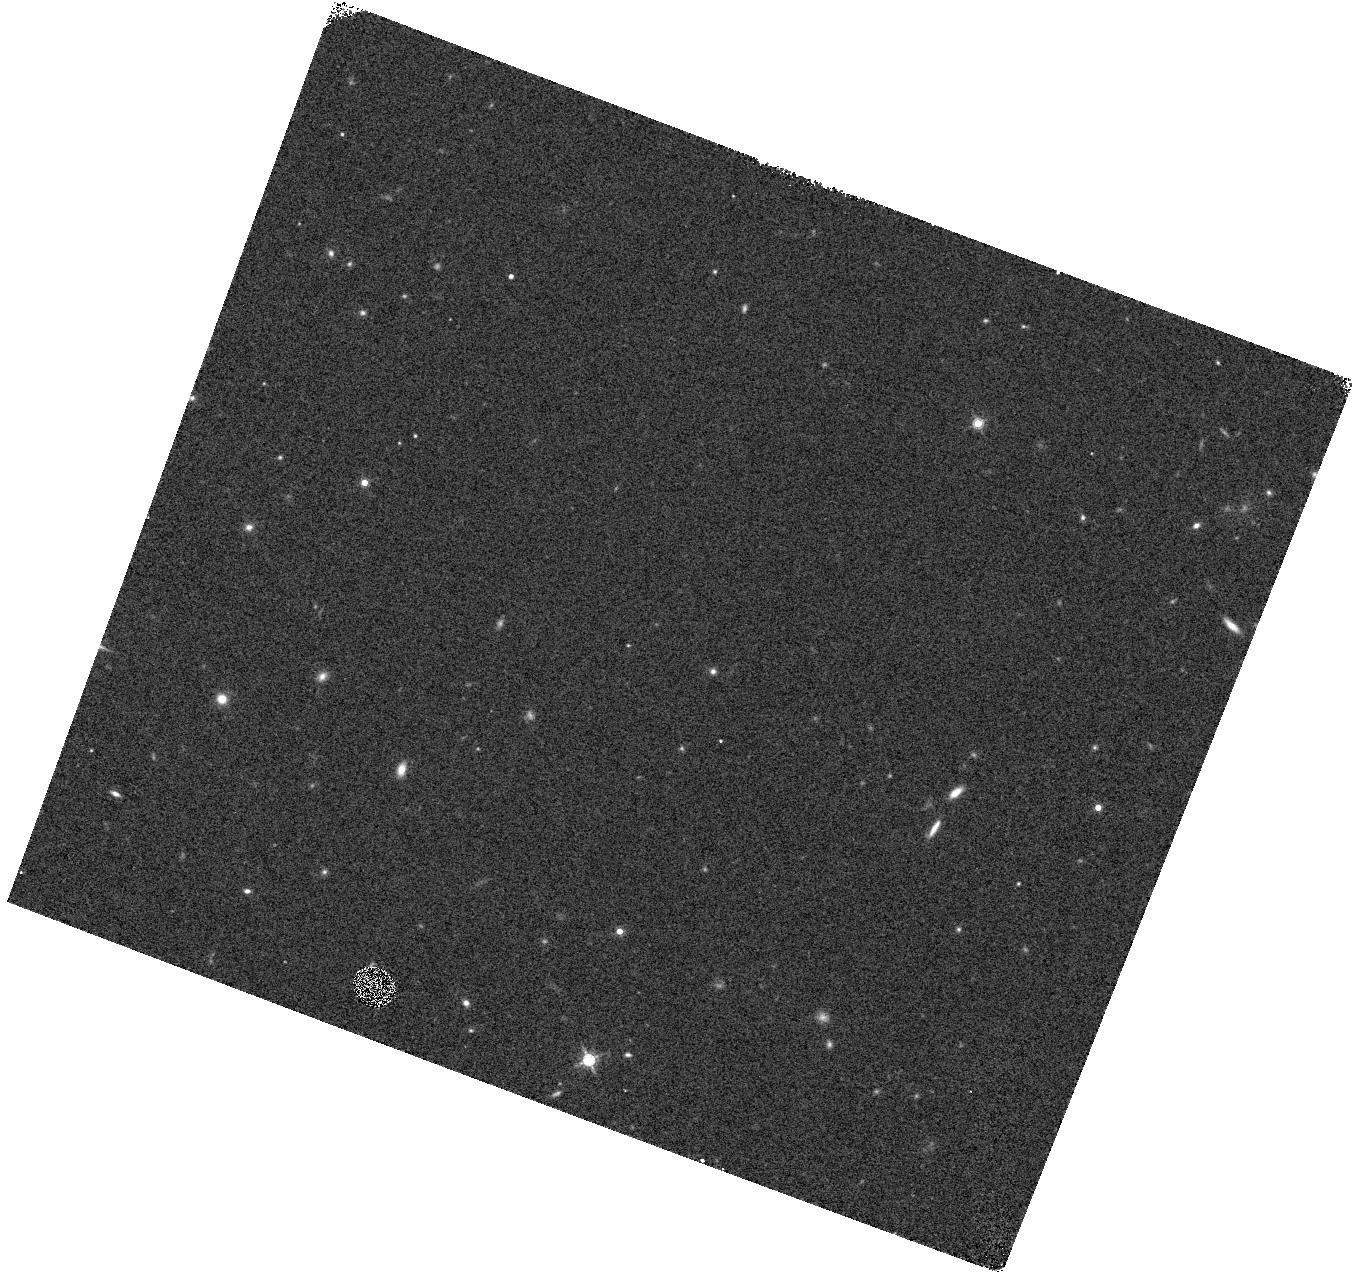
Target: SN2006TF. Instrument: WFC3/IR. Filter: F160W. Exposure: 3 min. Observation ID: hst_13025_sh_wfc3_ir_f160w_ic27sh

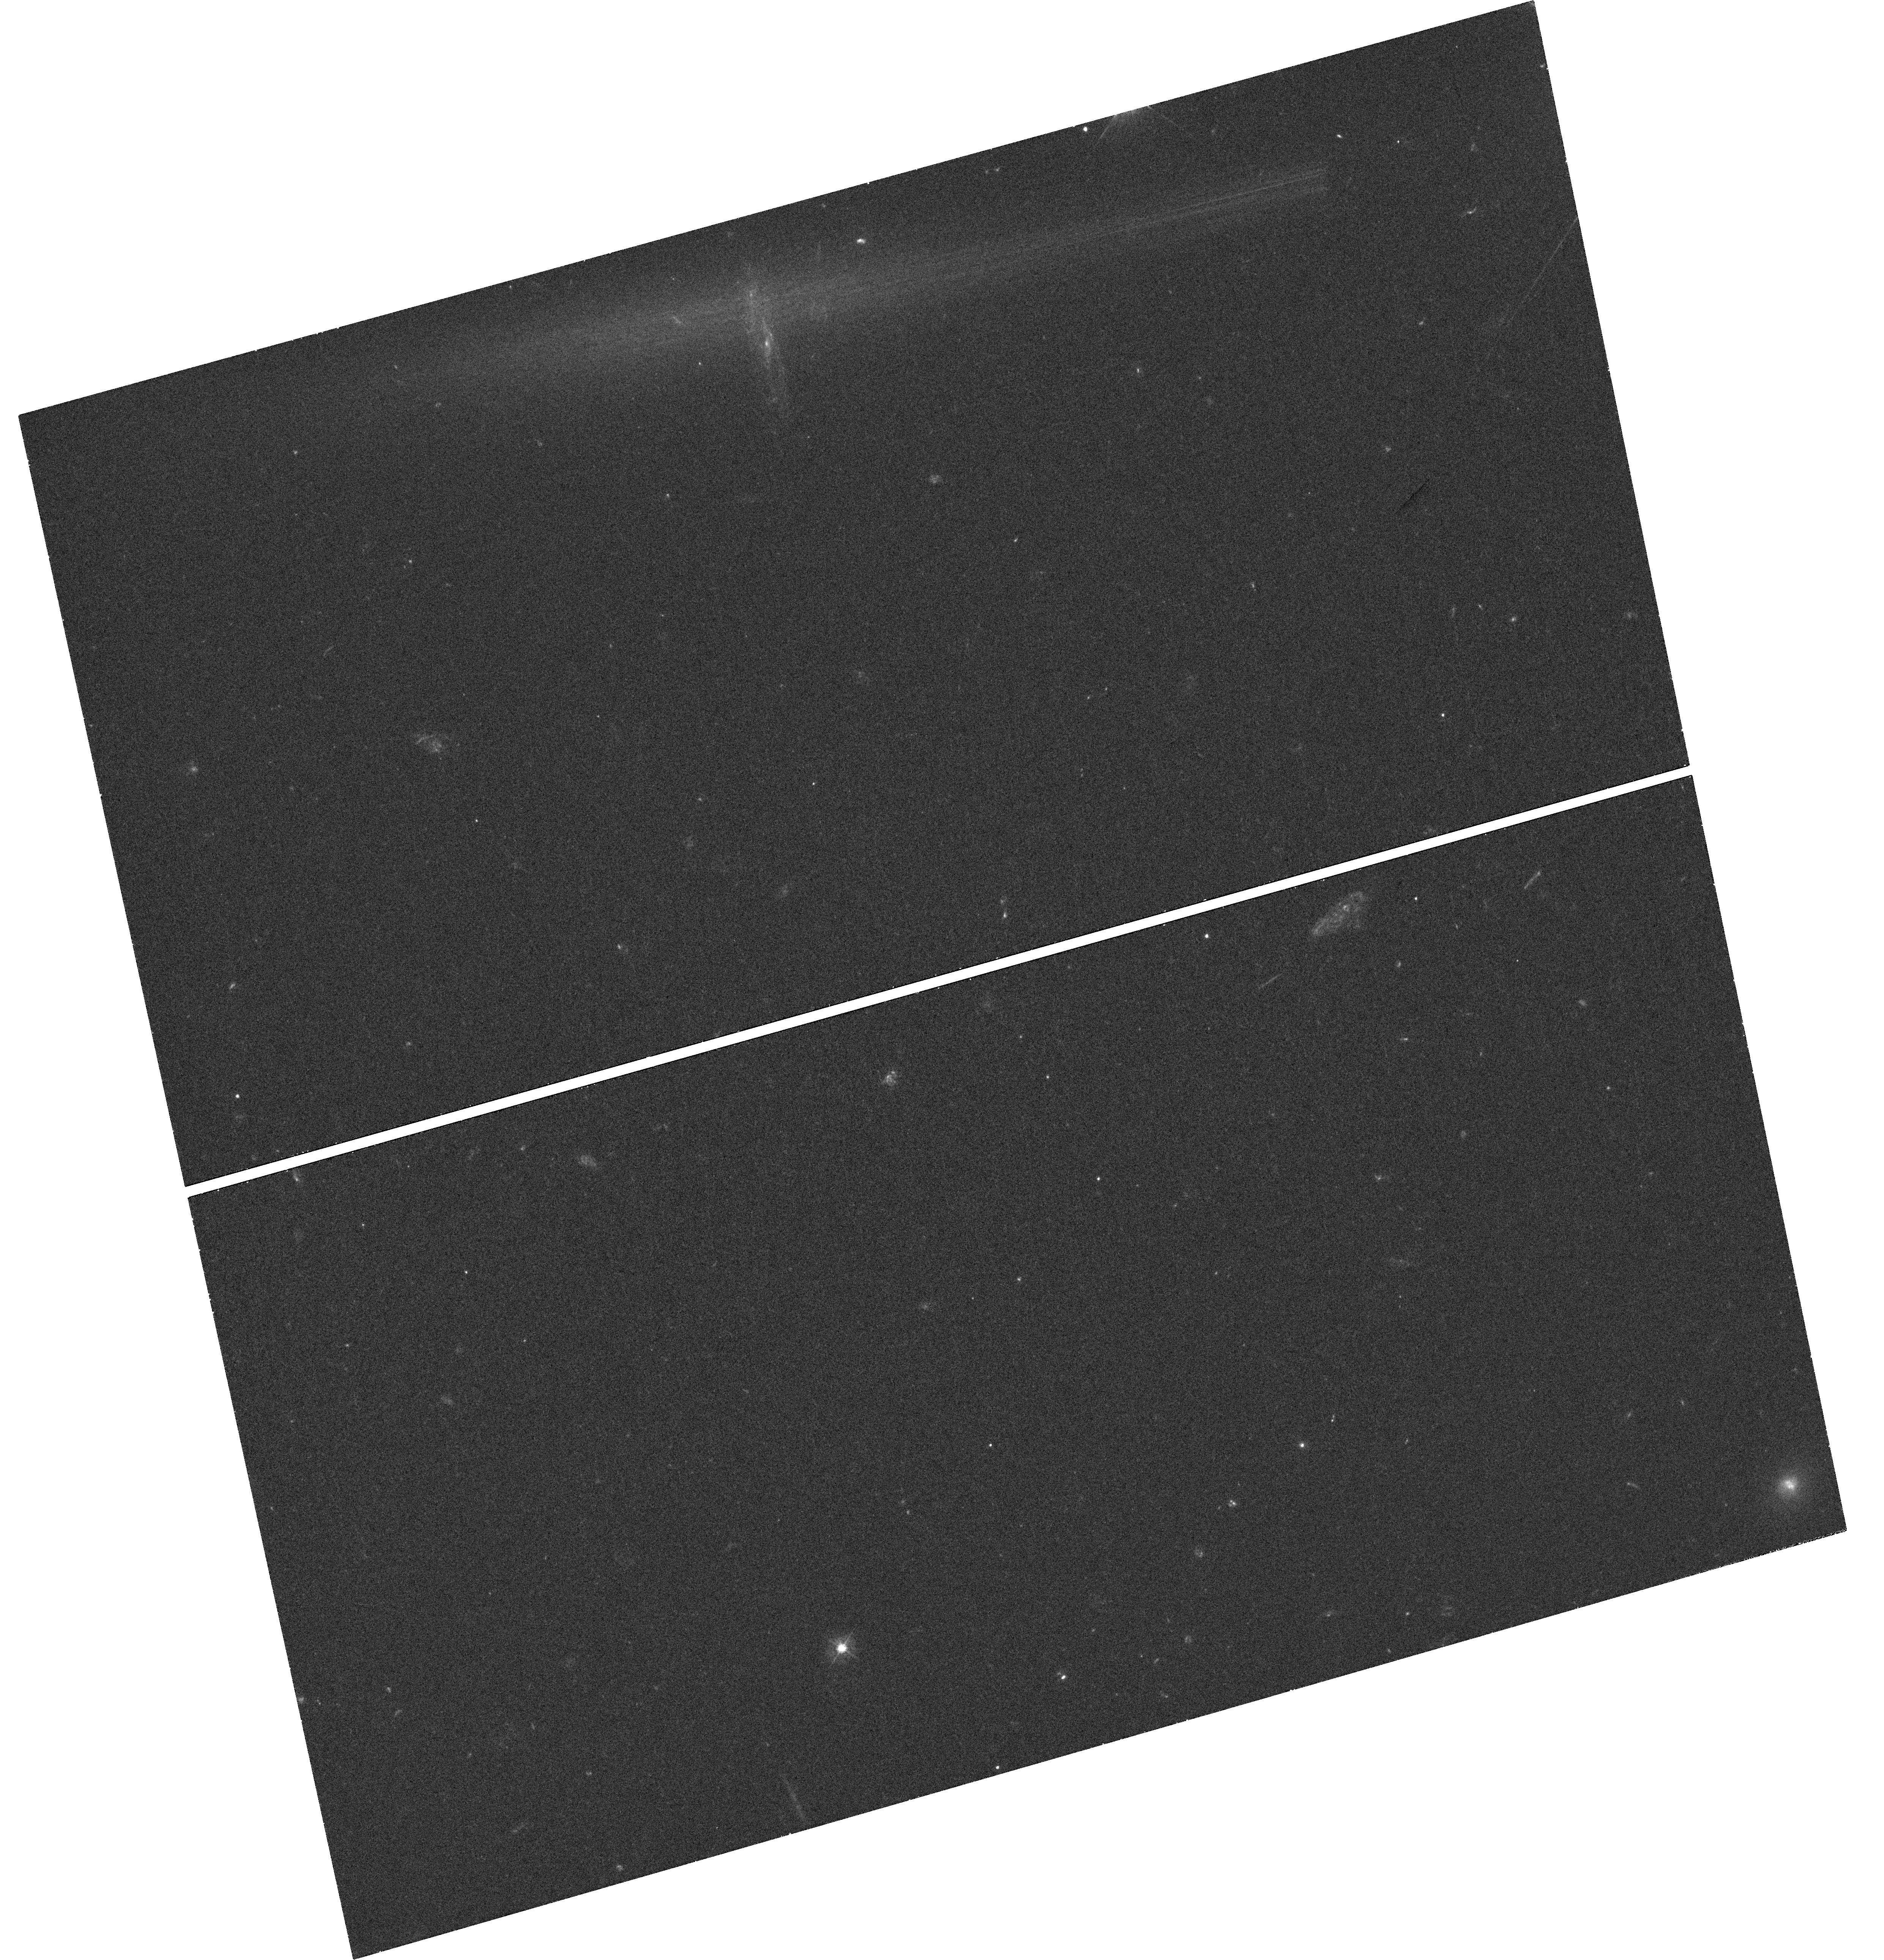
Target: SN2009JH. Instrument: WFC3/UVIS. Filter: F390W. Exposure: 34 min. Observation ID: hst_13025_sm_wfc3_uvis_f390w_ic27sm

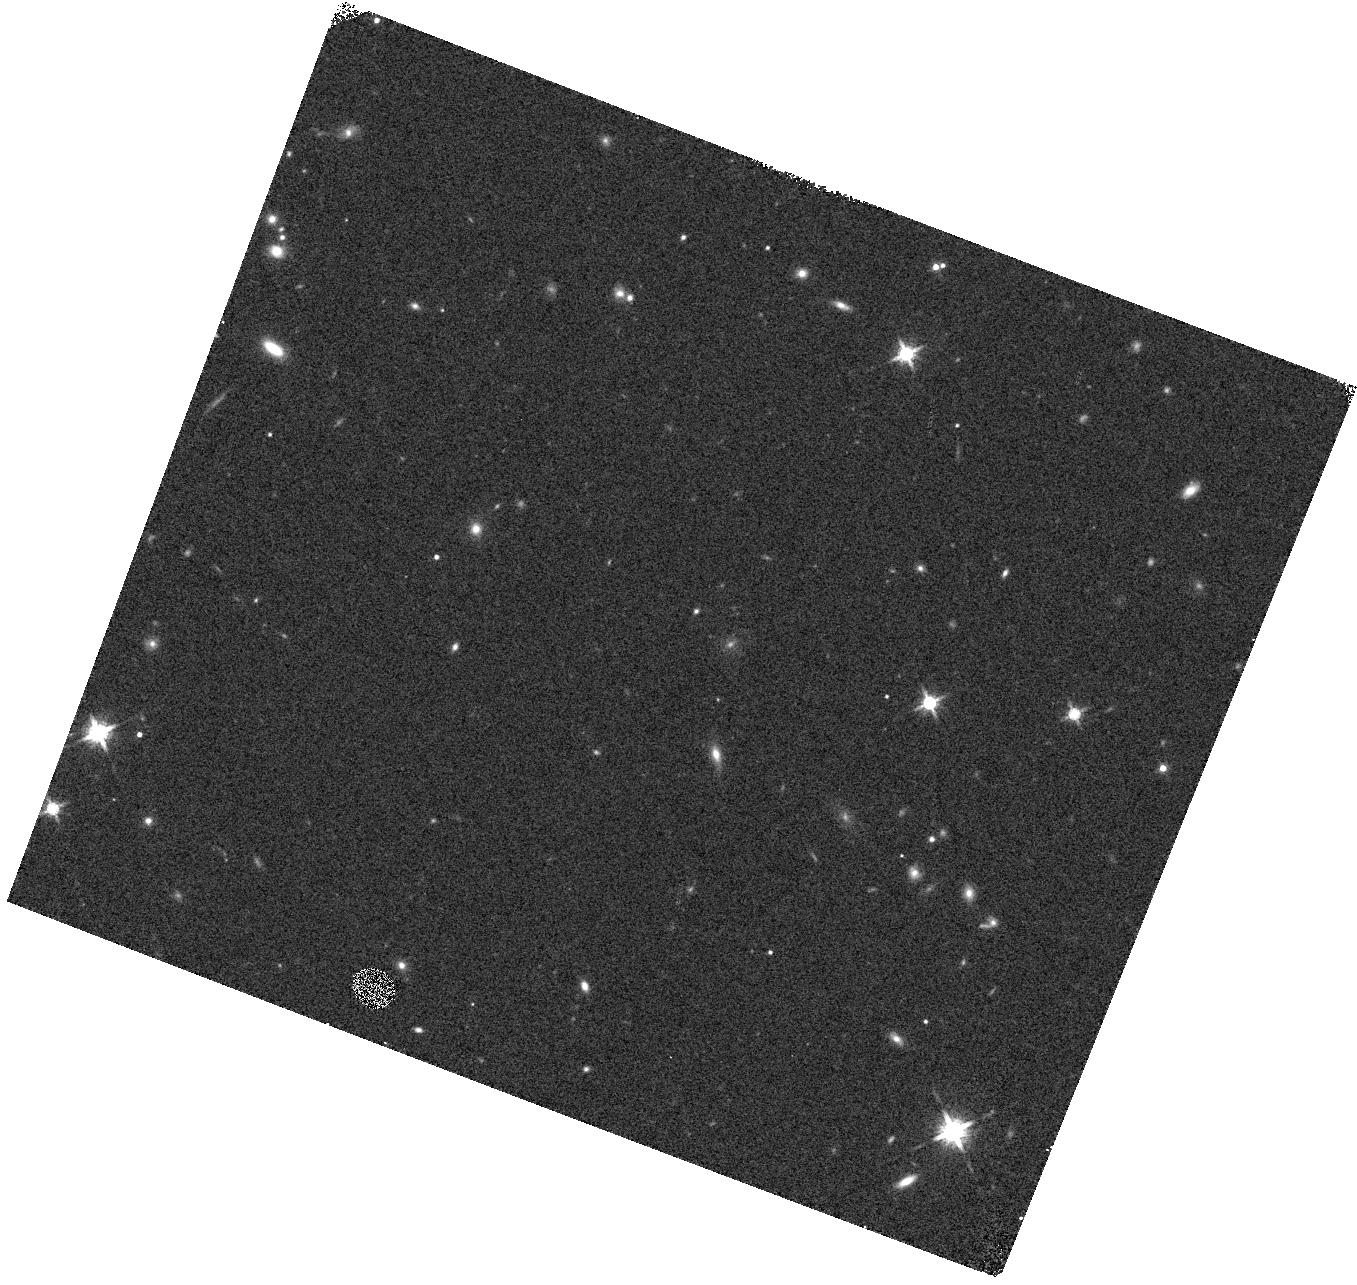
Target: PTF11RKS. Instrument: WFC3/IR. Filter: F160W. Exposure: 3 min. Observation ID: hst_13025_ss_wfc3_ir_f160w_ic27ss

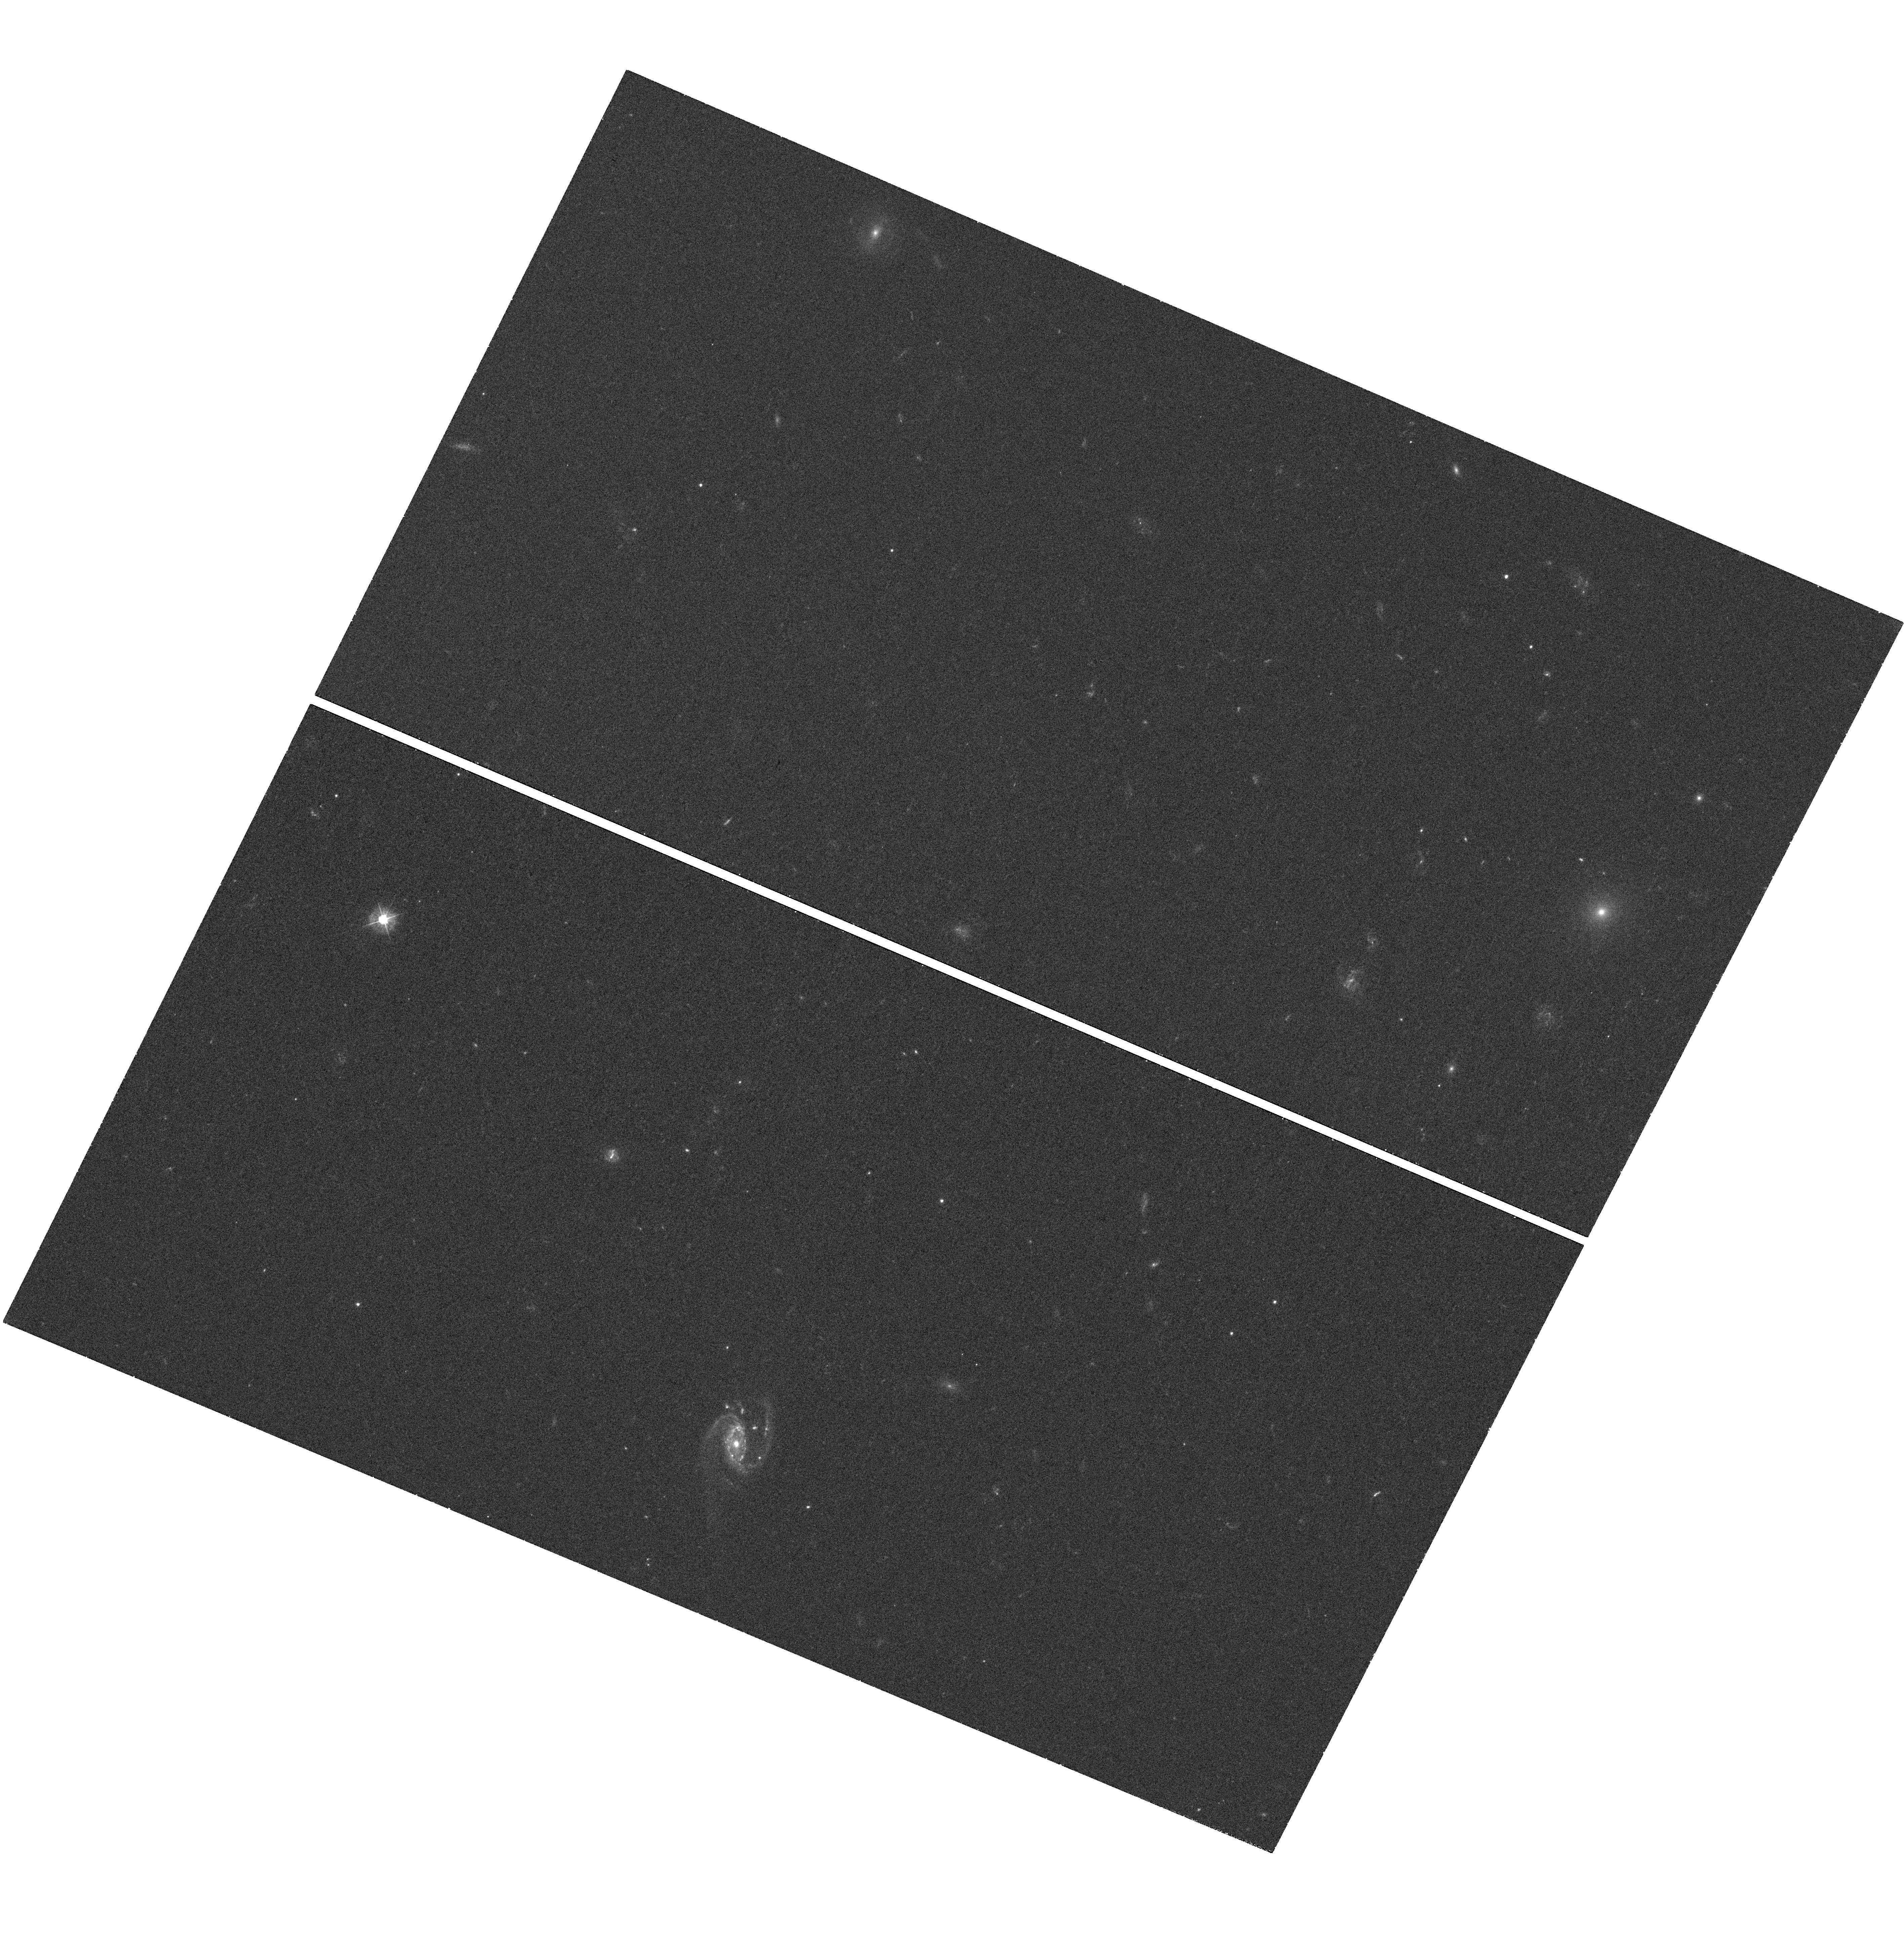
Target: SN2010GX. Instrument: WFC3/UVIS. Filter: F390W. Exposure: 30 min. Observation ID: hst_13025_sn_wfc3_uvis_f390w_ic27sn

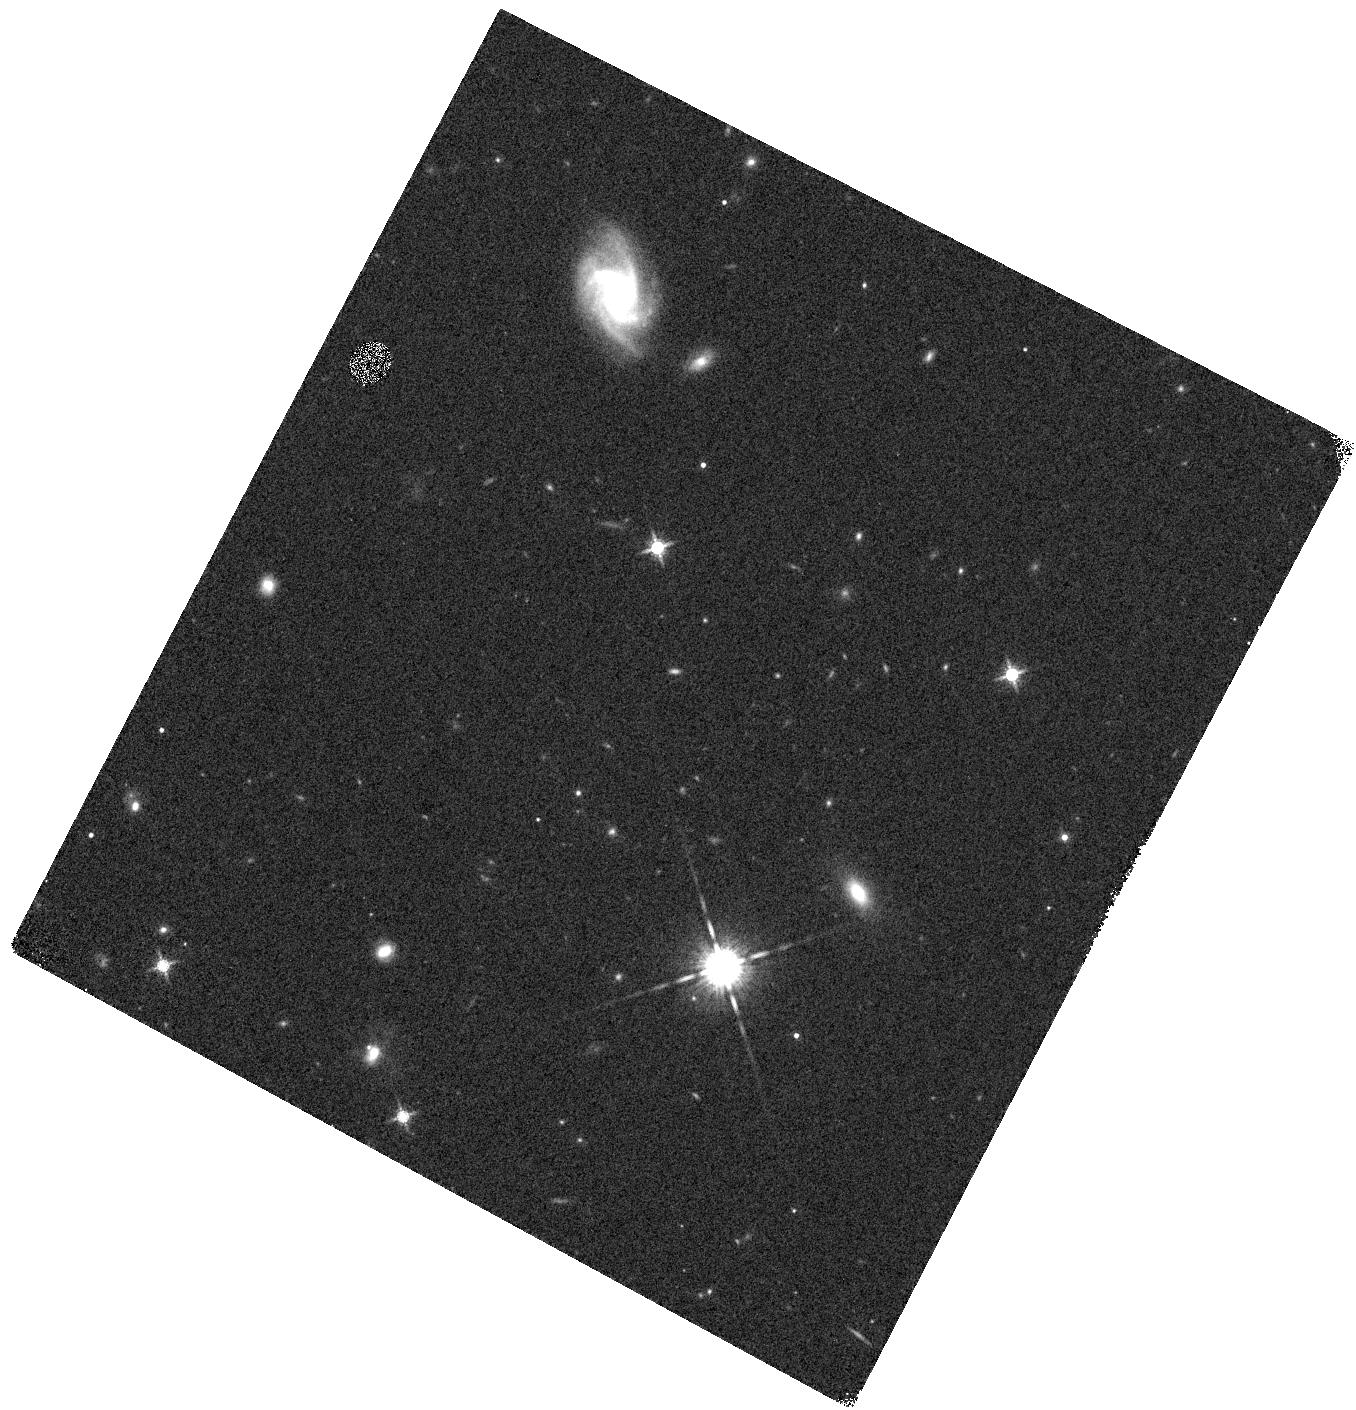
Target: PTF09CND. Instrument: WFC3/IR. Filter: F160W. Exposure: 3 min. Observation ID: hst_13025_sp_wfc3_ir_f160w_ic27sp

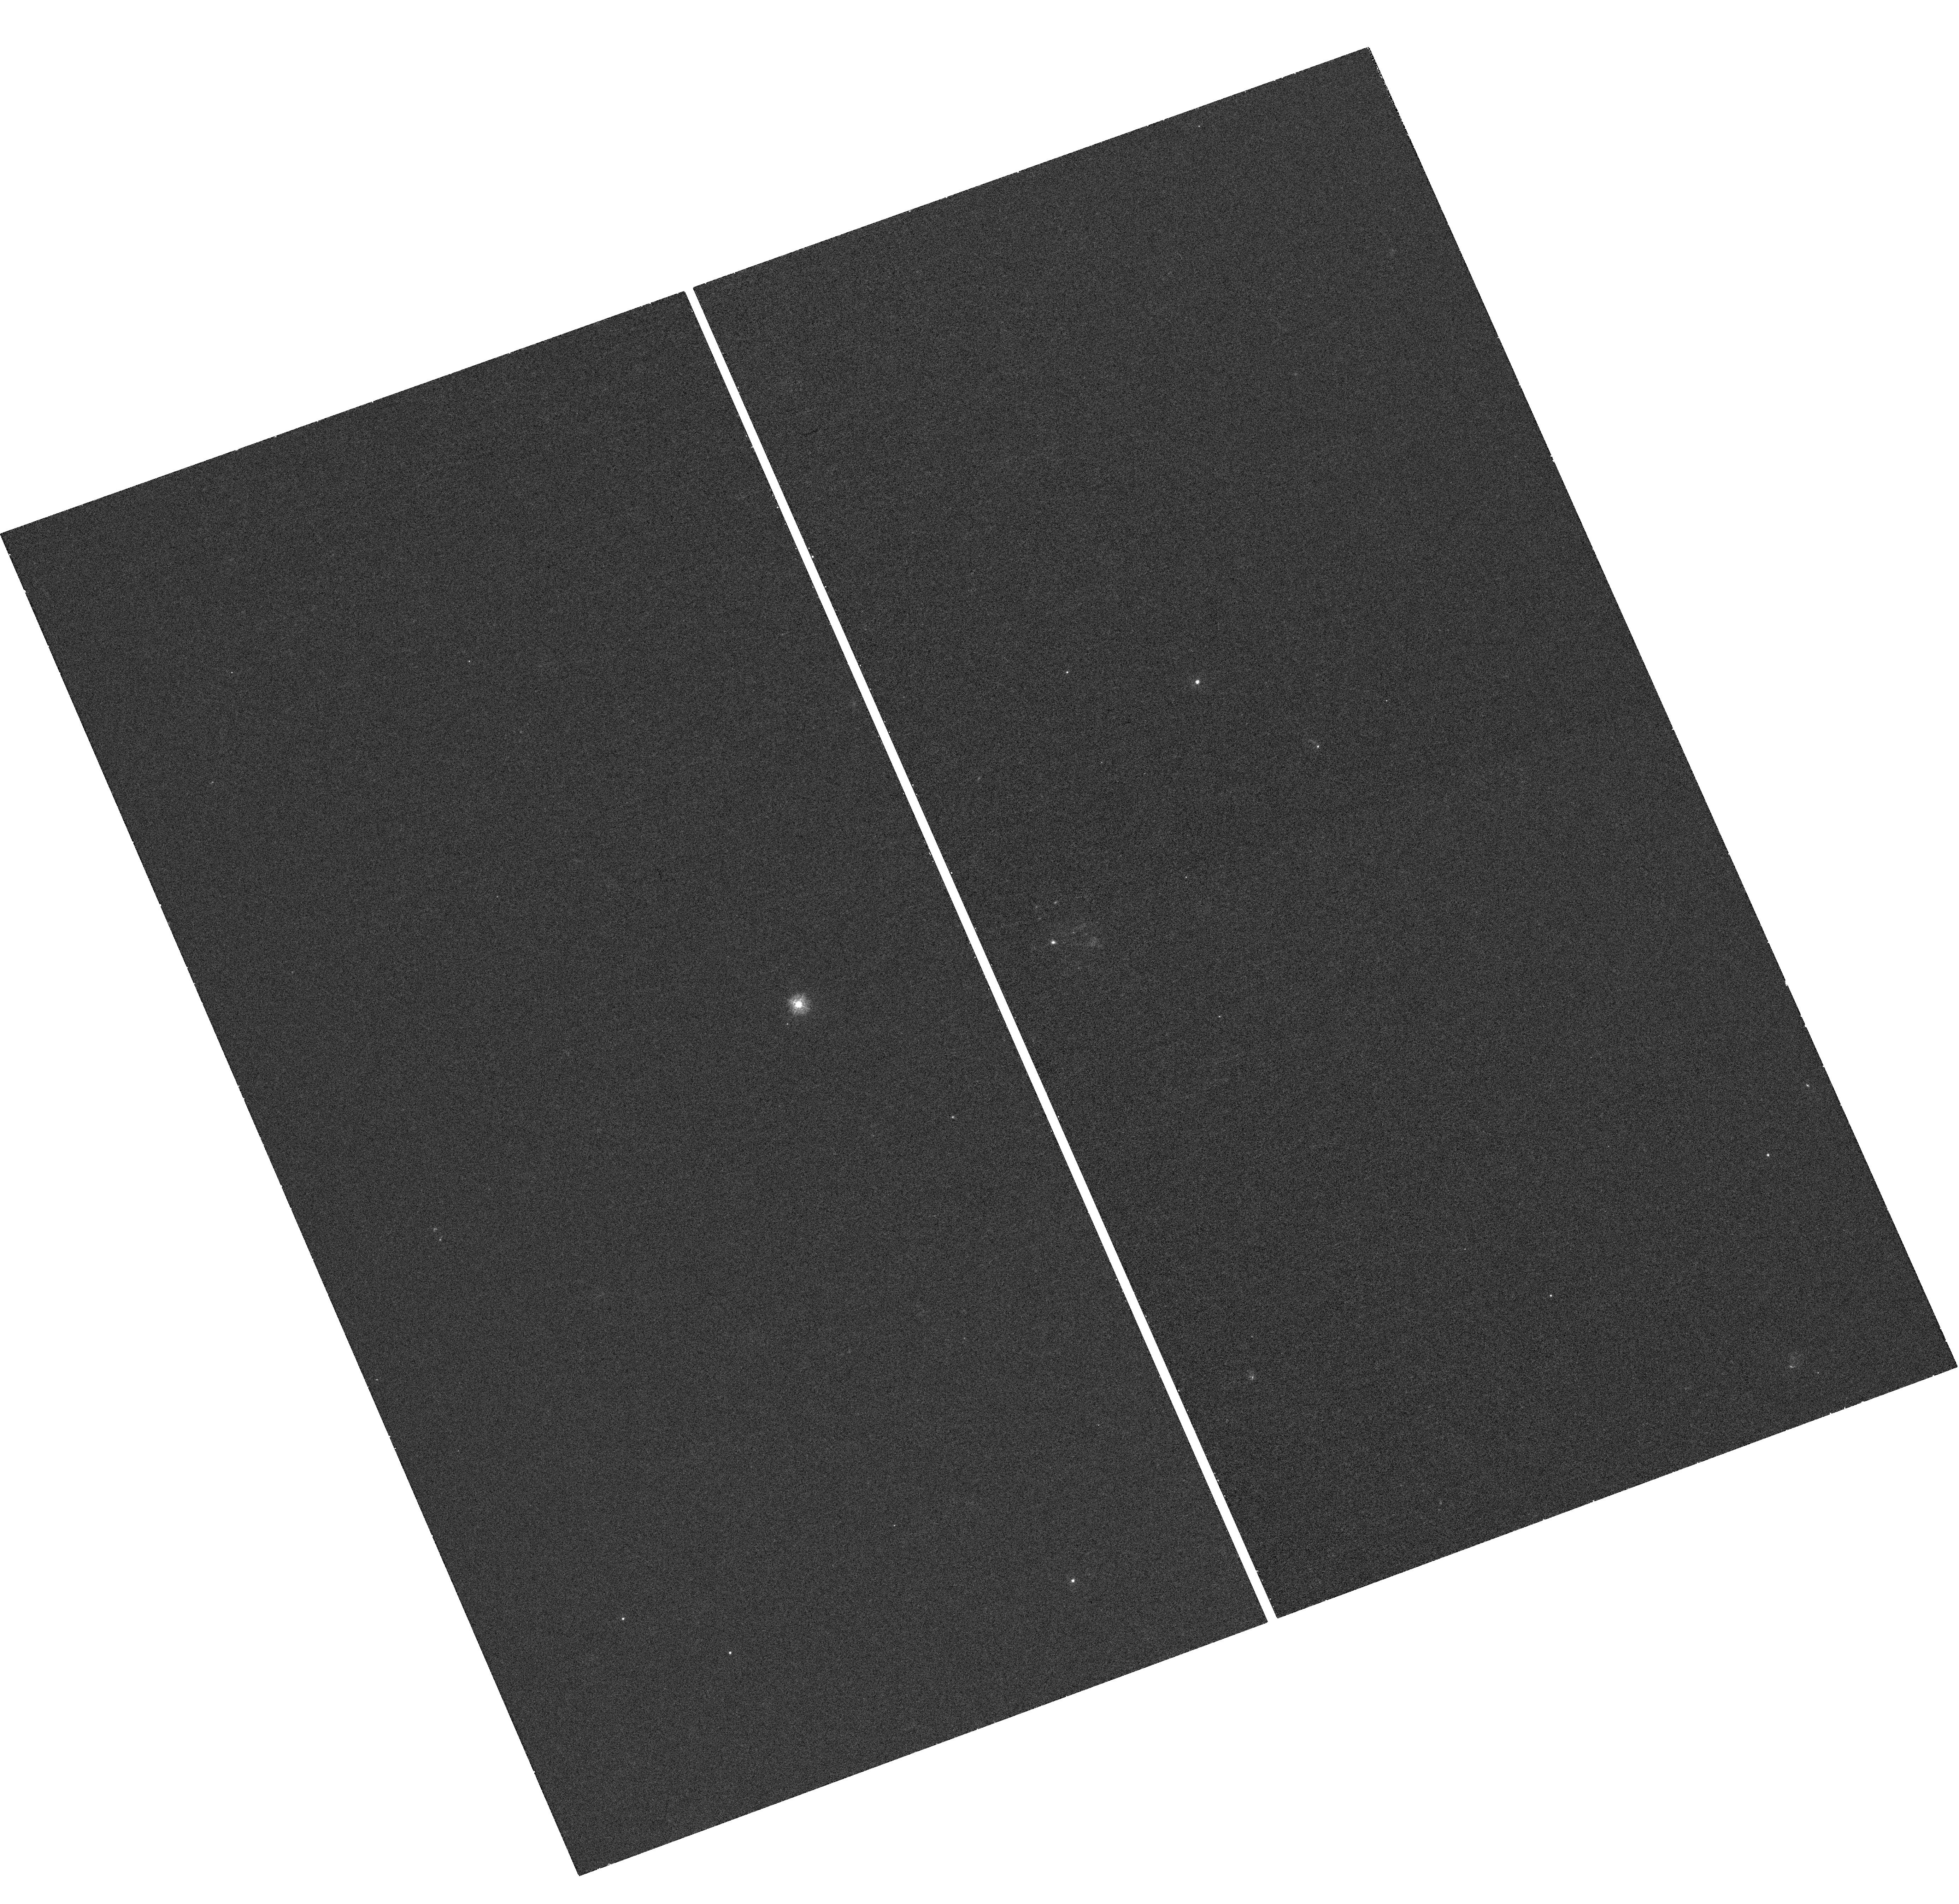
Target: SN1997CY. Instrument: WFC3/UVIS. Filter: F275W. Exposure: 31 min. Observation ID: hst_13025_sb_wfc3_uvis_f275w_ic27sb

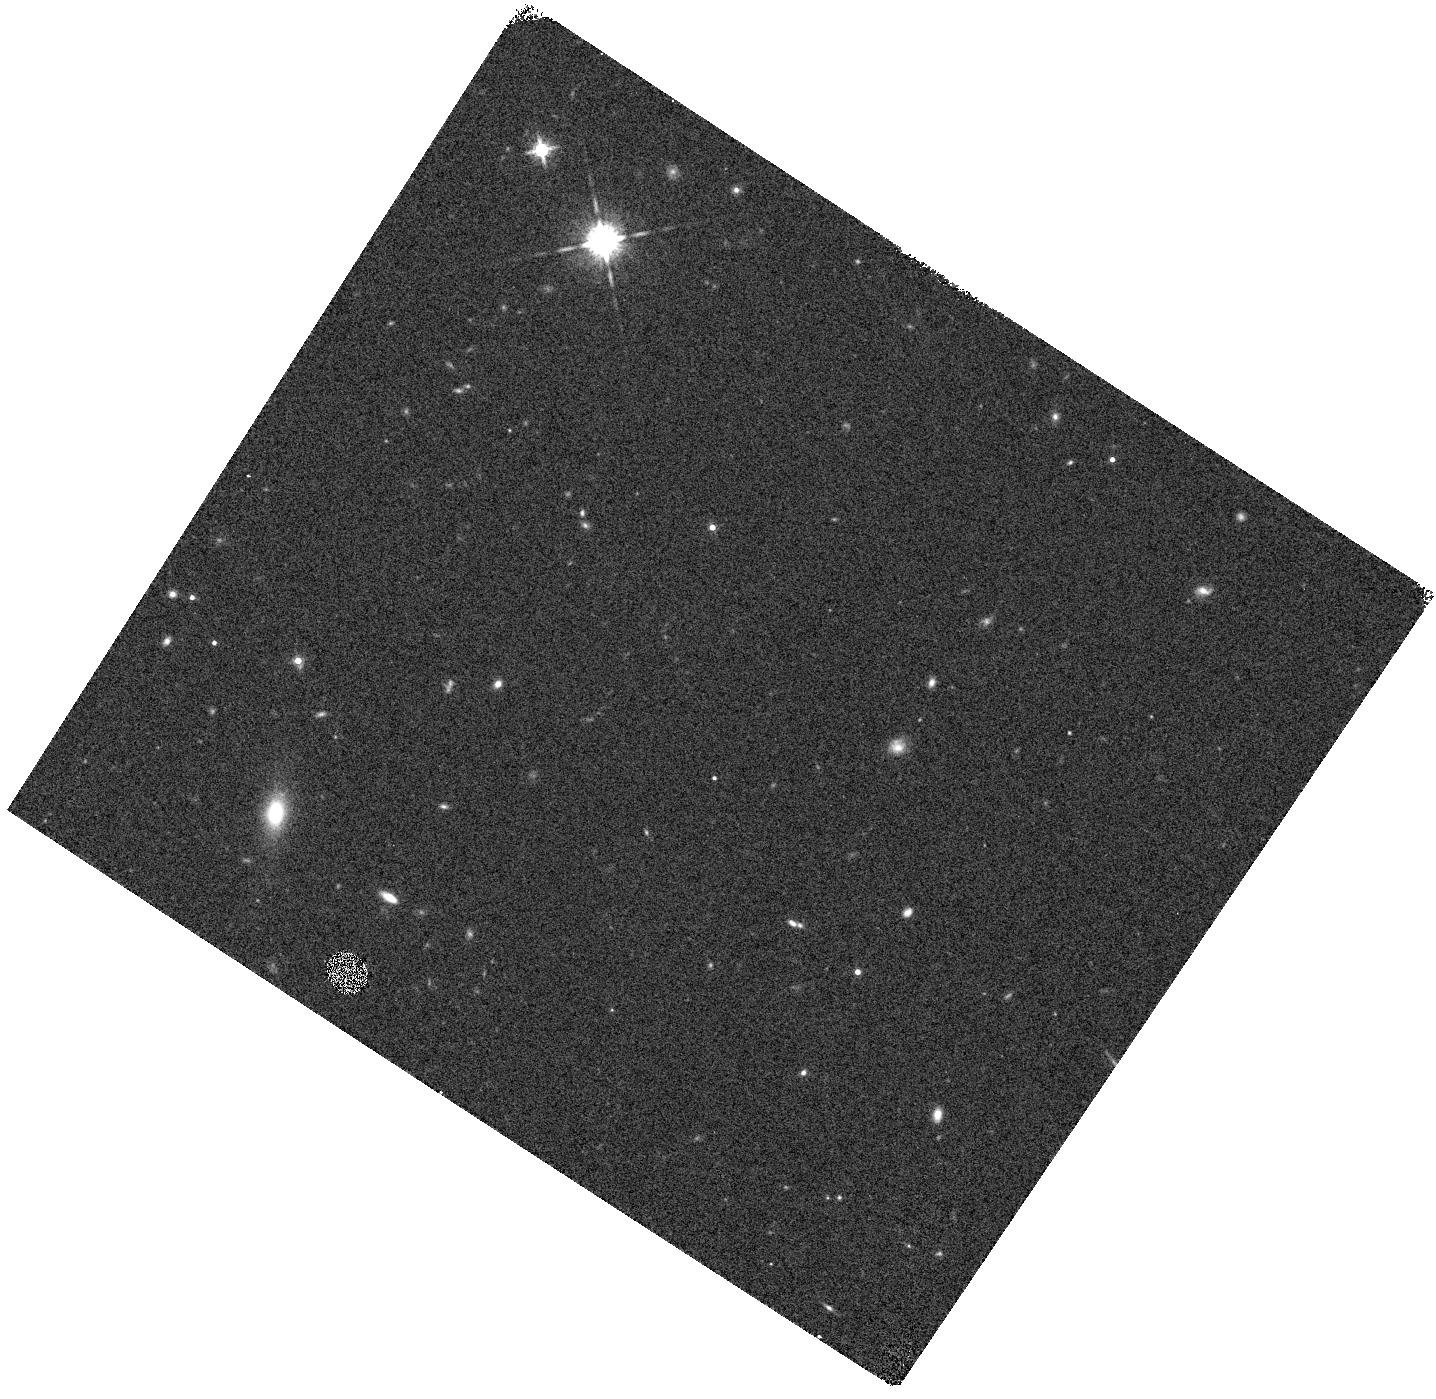
Target: CSS111230. Instrument: WFC3/IR. Filter: F160W. Exposure: 3 min. Observation ID: hst_13025_sr_wfc3_ir_f160w_ic27sr

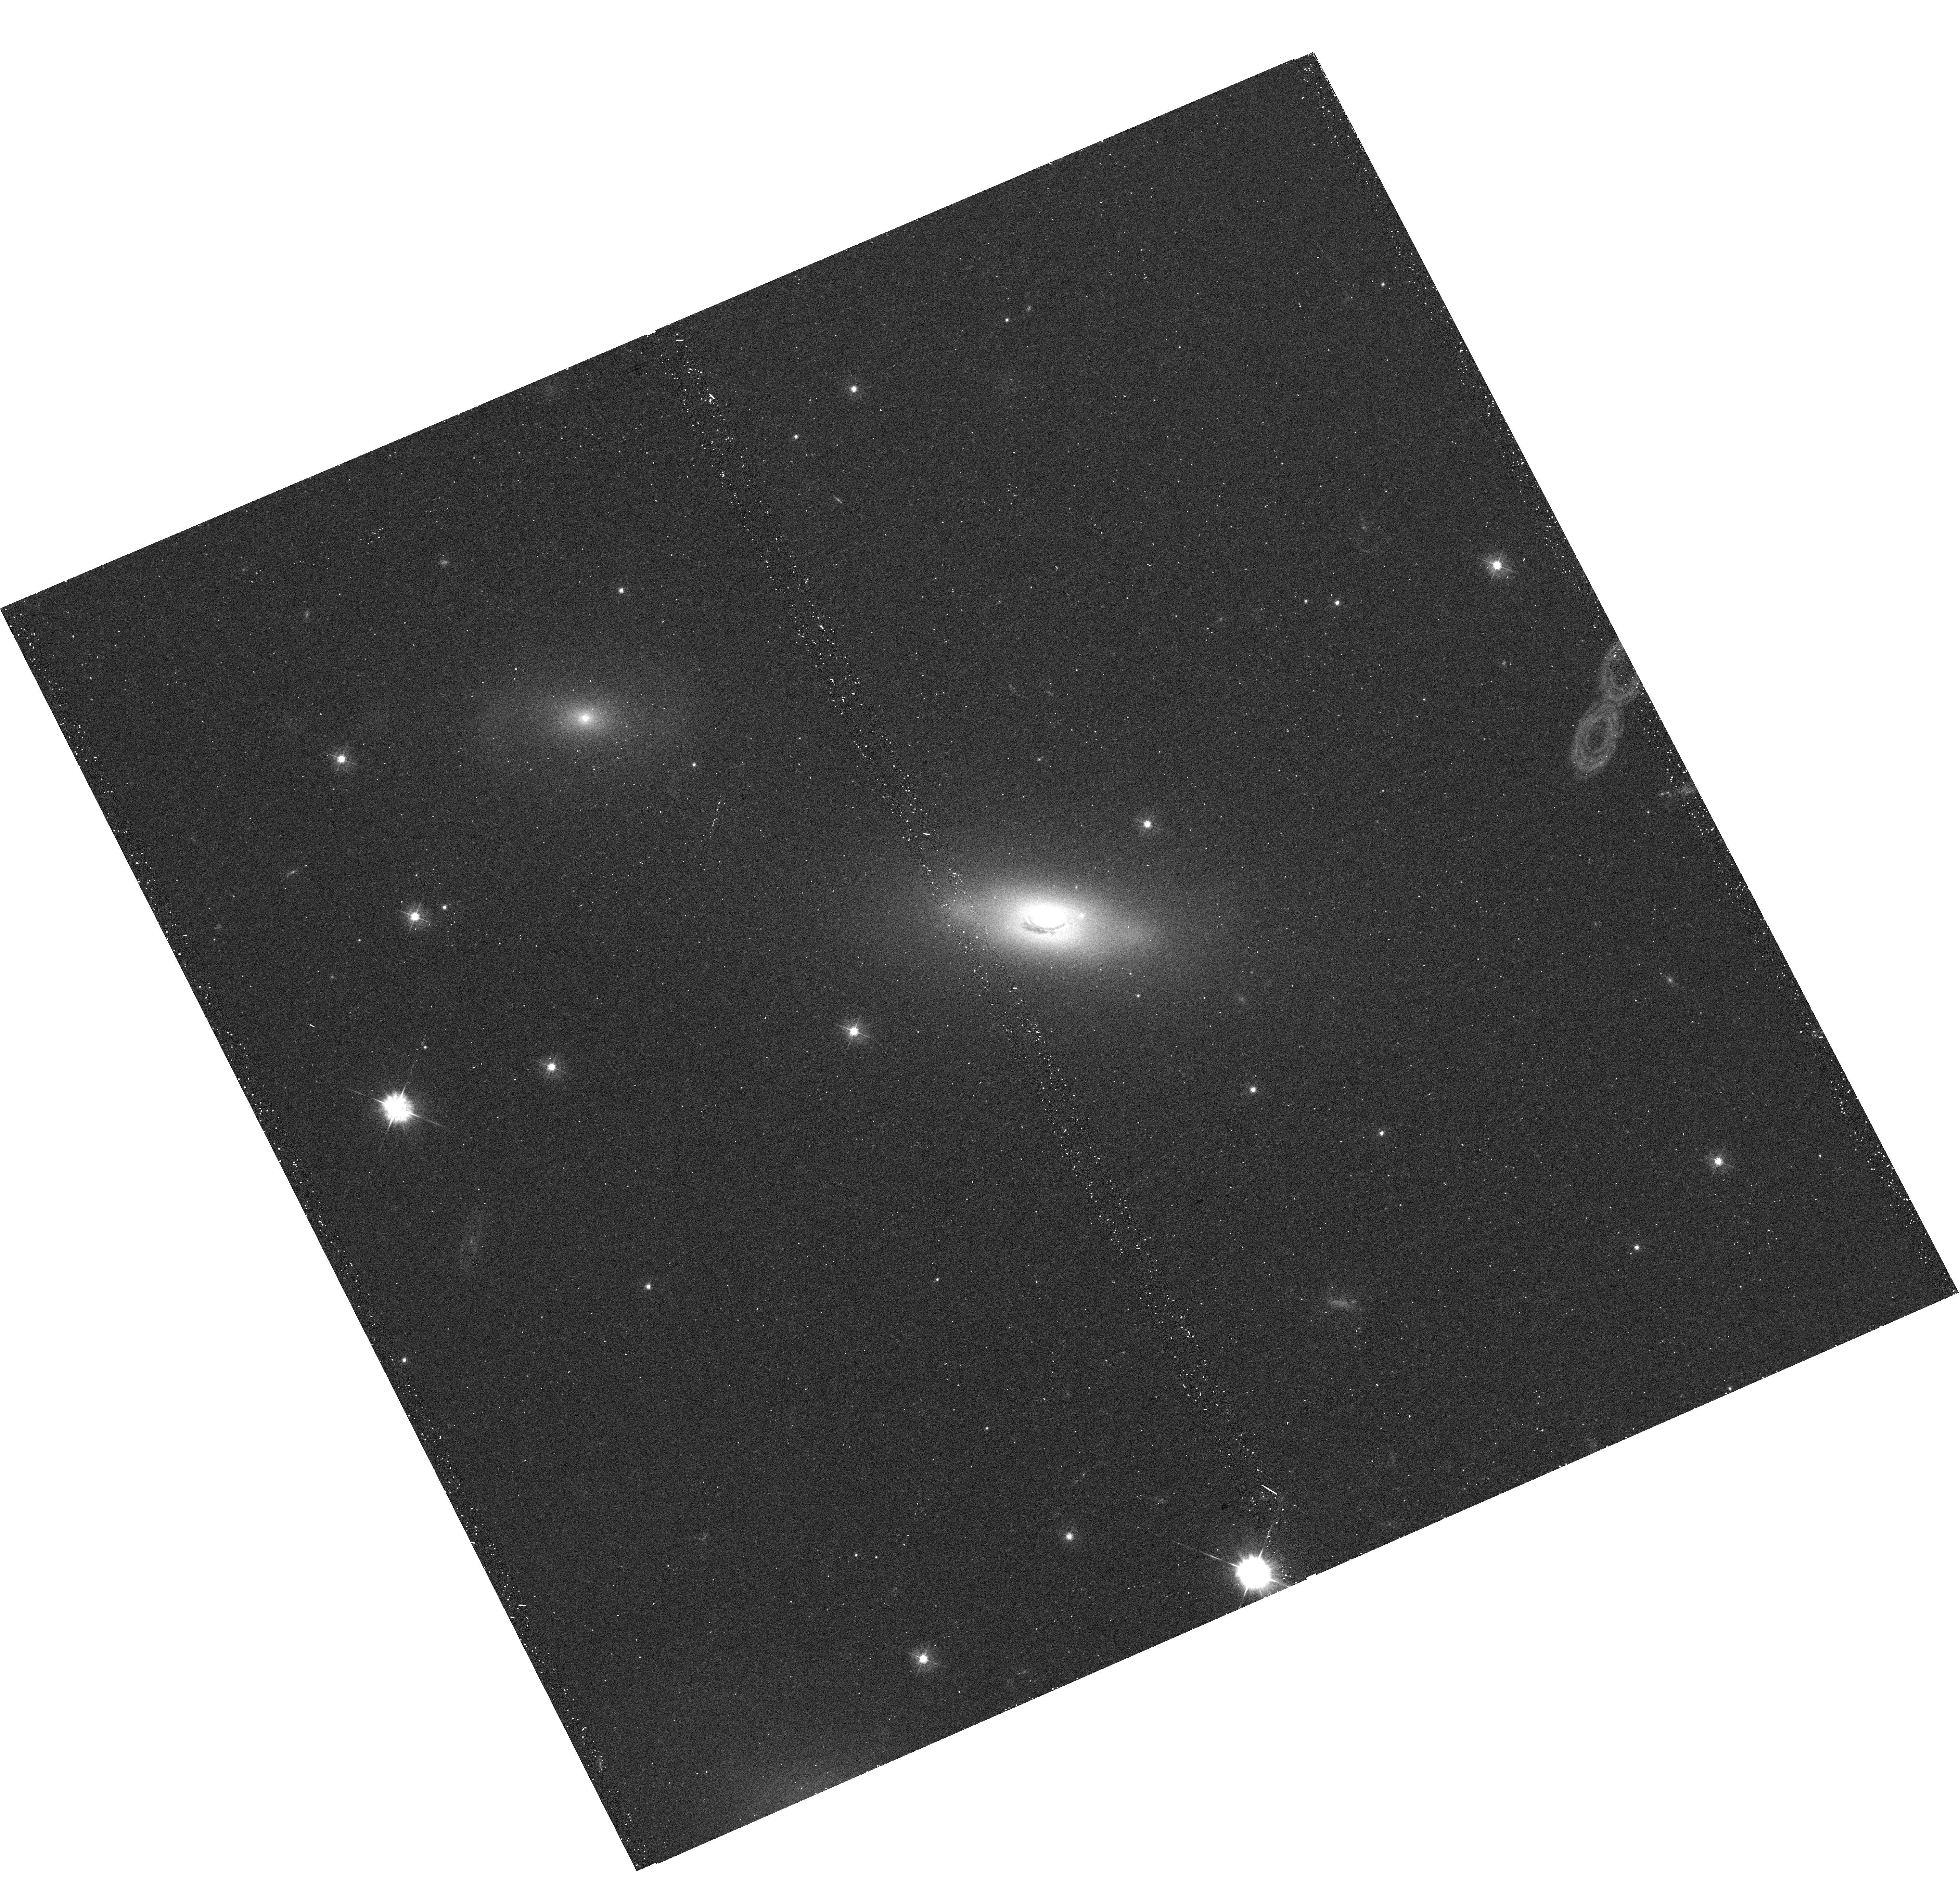
Target: SN2006GY. Instrument: WFC3/UVIS. Filter: F390W. Exposure: 16 min. Observation ID: hst_13025_sg_wfc3_uvis_f390w_ic27sg

Unveiling the progenitors of the most luminous supernovae (PI: Levan, Andrew James)

Recent years have seen the discovery of a number of highly luminous core-collapse supernovae (SNe). We propose to conduct a survey of the host galaxies of a sample of the brightest of these events. By using the unmatched sensitivity and resolution of WFC3 we will characterise the locations of the SNe within their hosts and compare them with the locations of classical core collapse supernovae, and GRBs, and against theoretical predictions for the locations of massive stars. We will also determine the morphologies, sizes, and luminosities of the host galaxies and hence infer their star formation rates and stellar masses. Using this combined information we will directly test models that posit that the most luminous SNe originate from very massive, low metallicity stars which undergo pair instability core-collapse. Our proposed observations will allow us to discriminate between these models and alternatives such as magnetar powered events, and so will enable decisive steps towards the identification of the progenitors of these extreme and enigmatic transients.